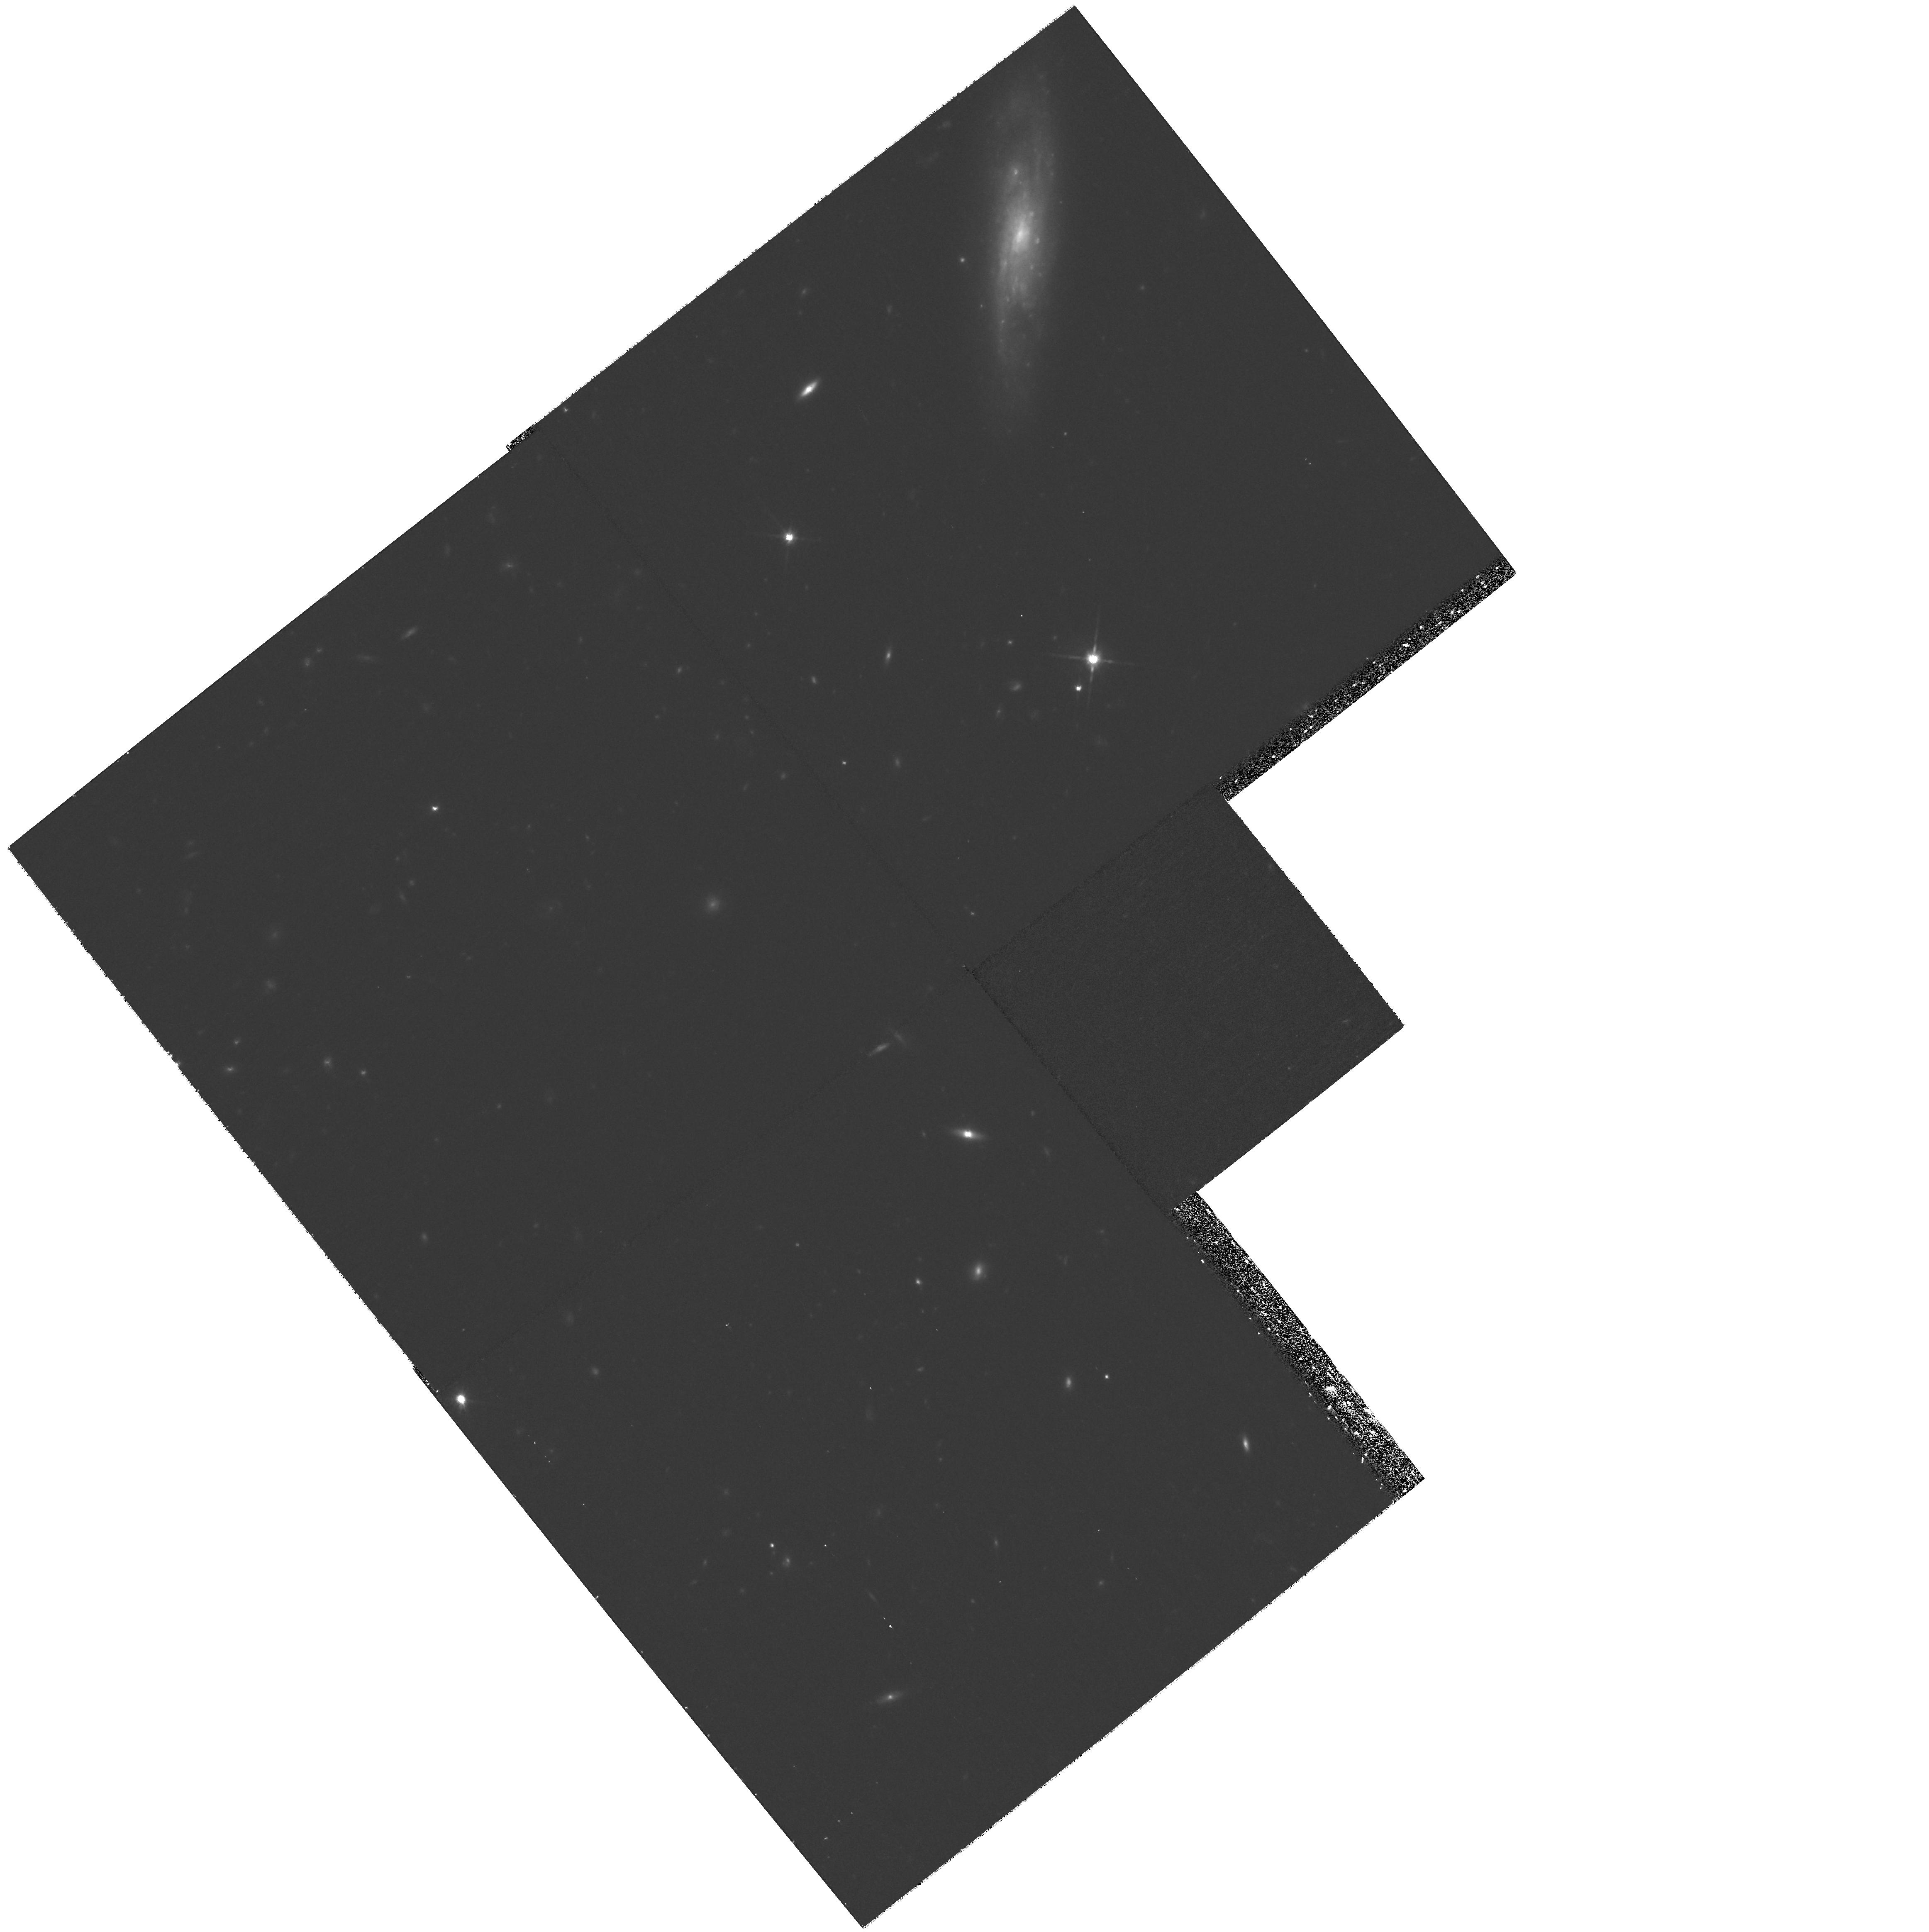
Target: ISCS49. Instrument: WFPC2/PC. Filter: F814W. Exposure: 1.3 h. Observation ID: hst_11002_11_wfpc2_pc_f814w_u9st11

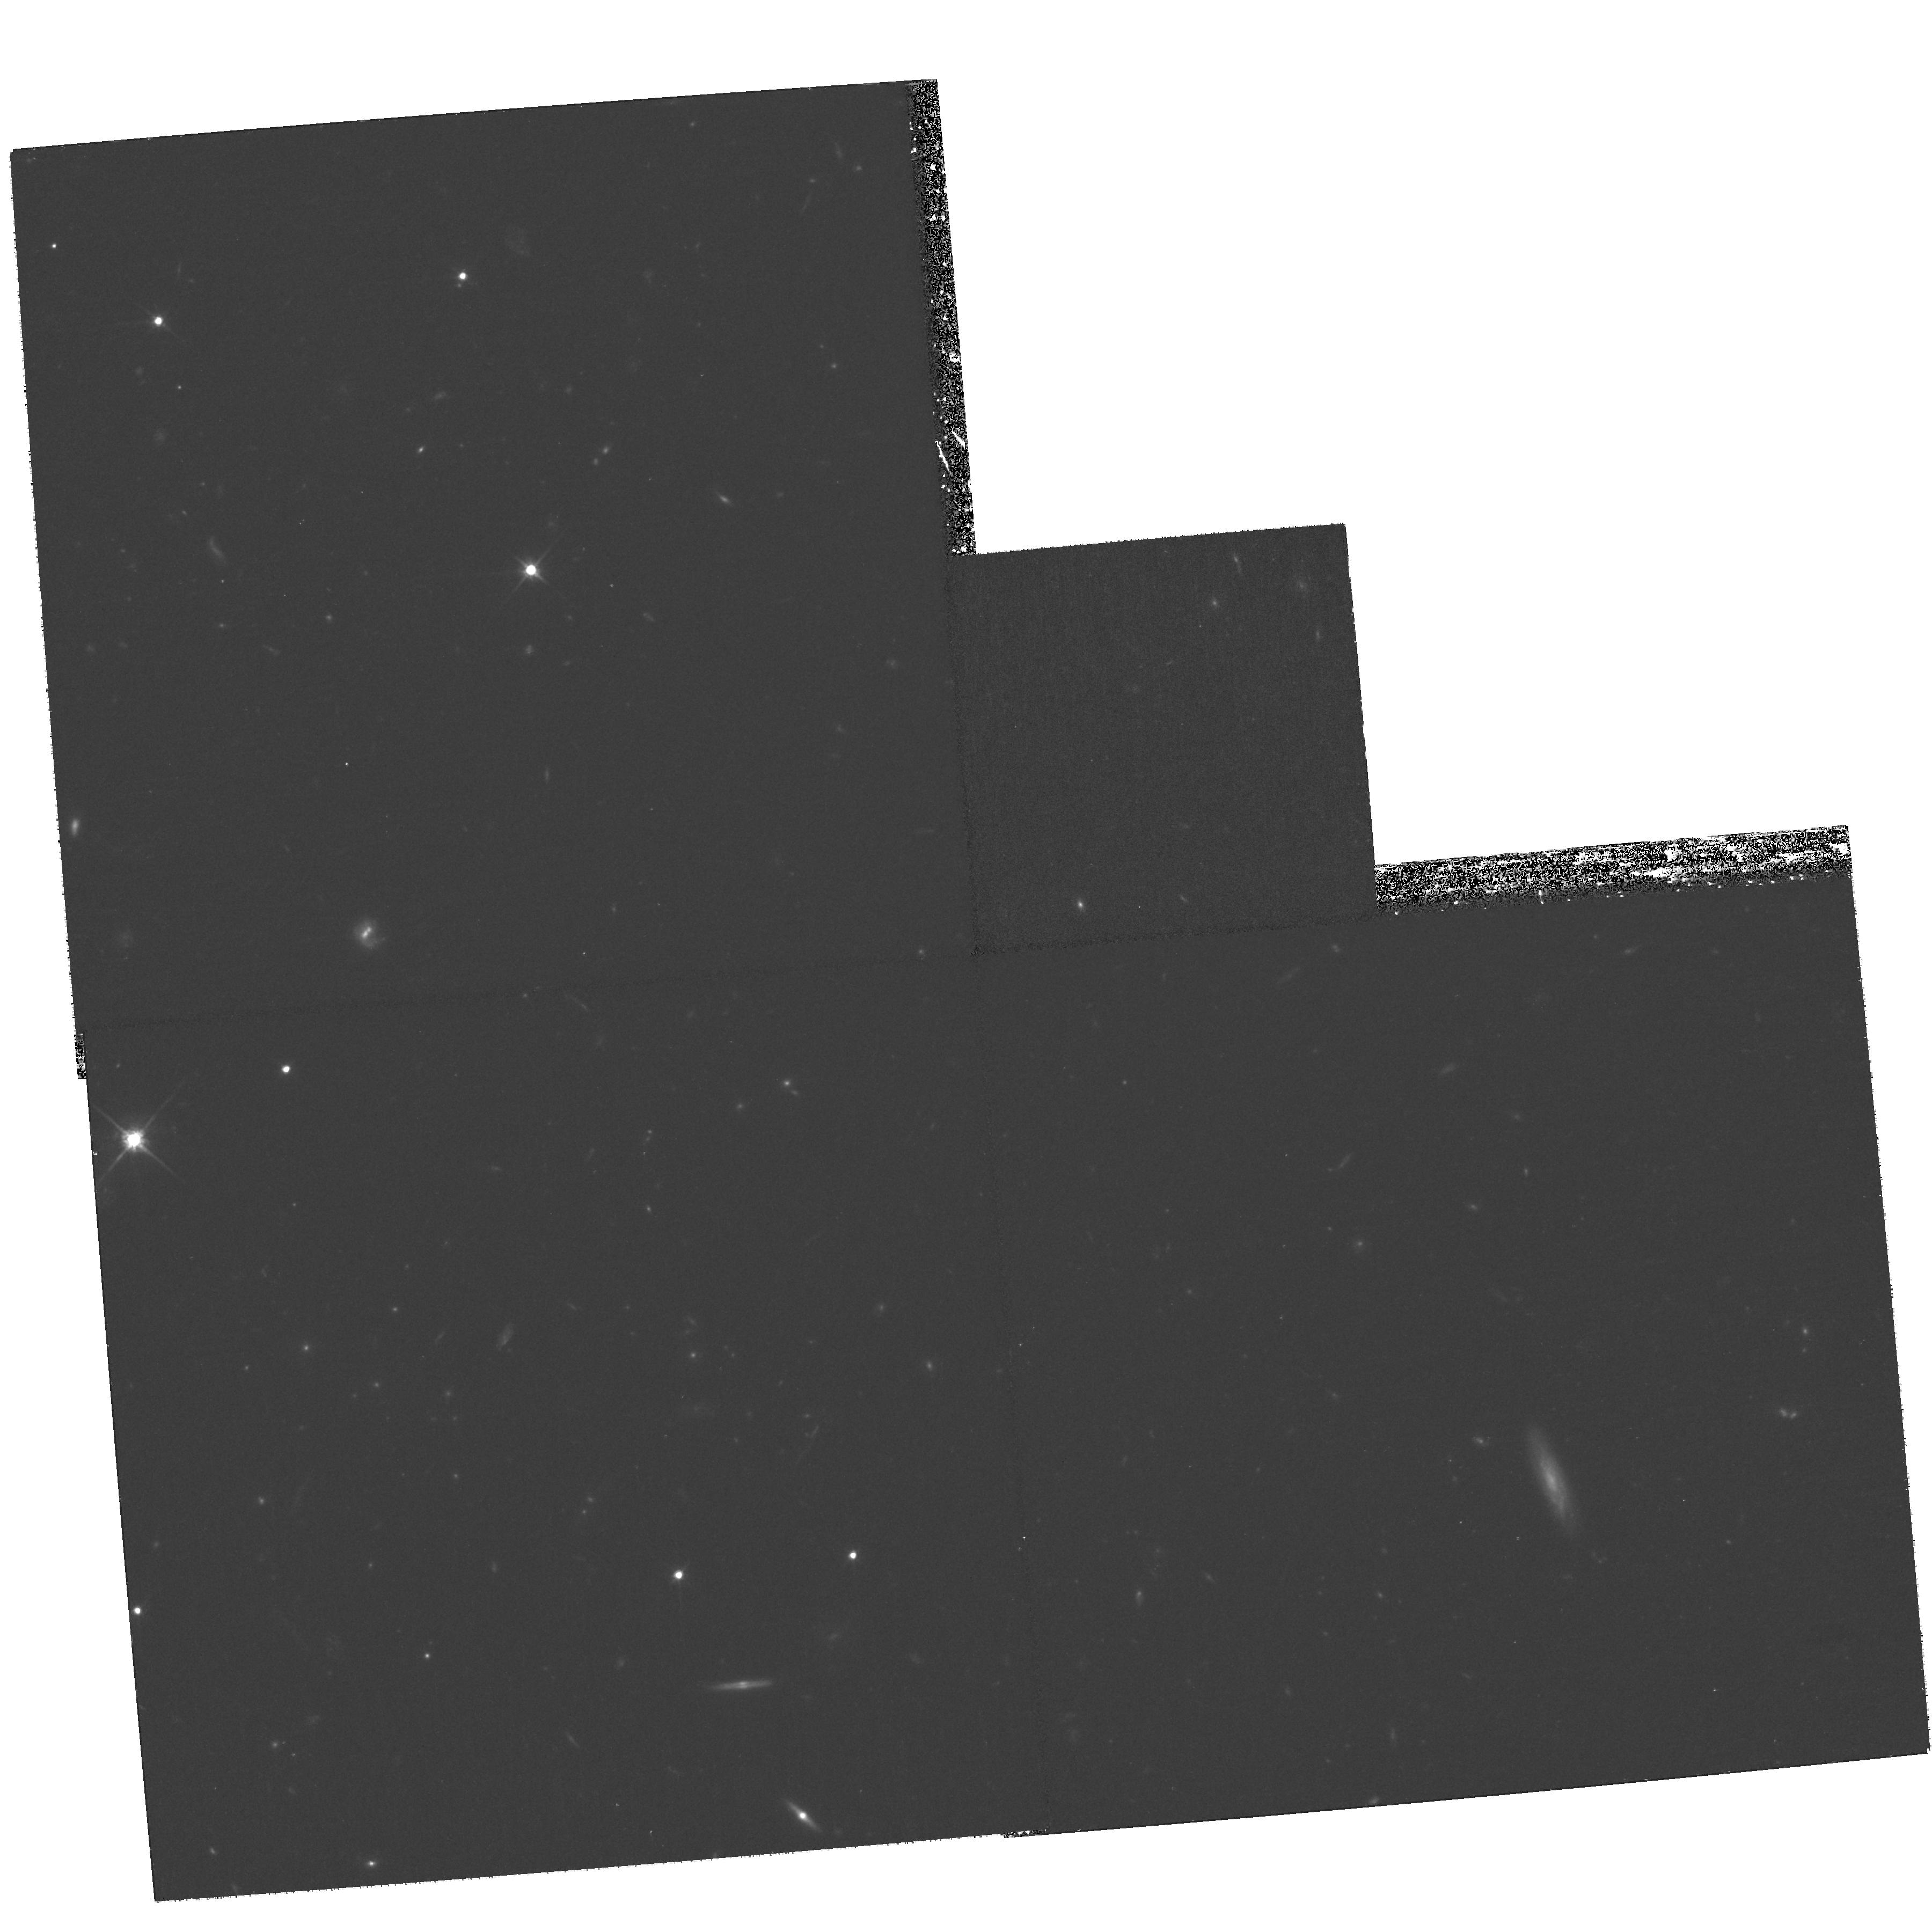
Target: ISCS15. Instrument: WFPC2/PC. Filter: F814W. Exposure: 1.3 h. Observation ID: hst_11002_10_wfpc2_pc_f814w_u9st10

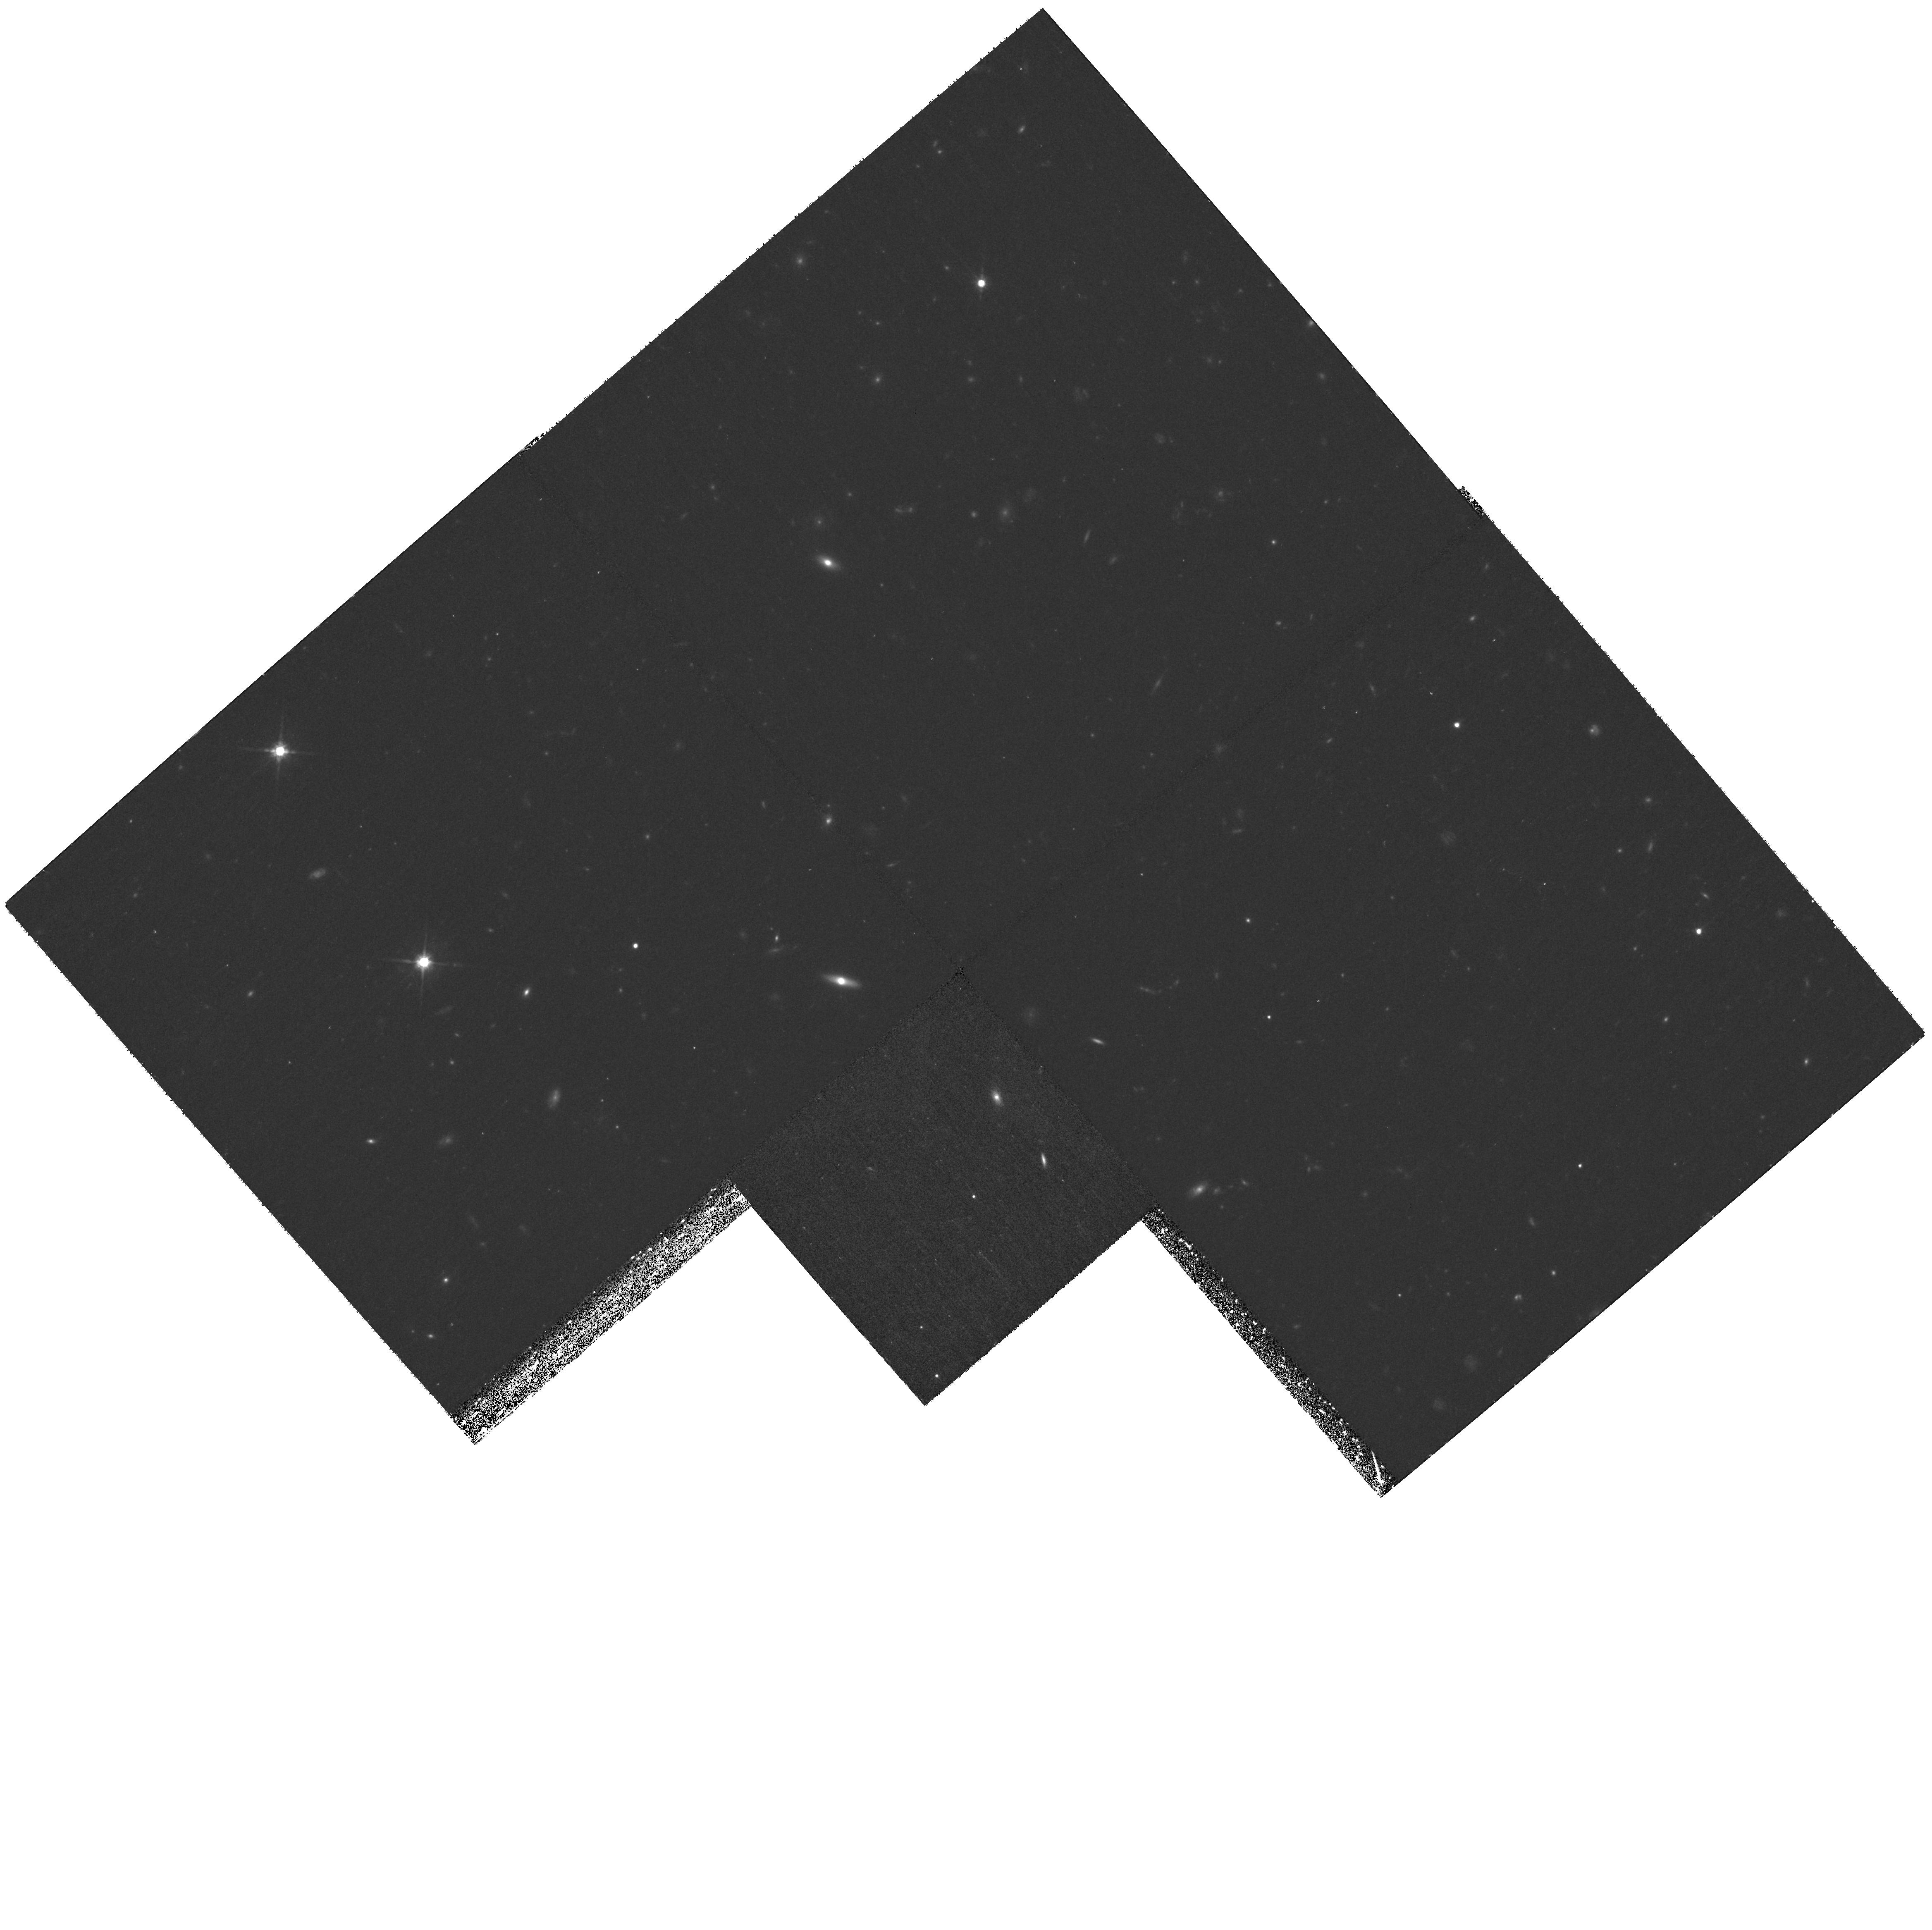
Target: ISCS33. Instrument: WFPC2/PC. Filter: F814W. Exposure: 1.3 h. Observation ID: hst_11002_13_wfpc2_pc_f814w_u9st13

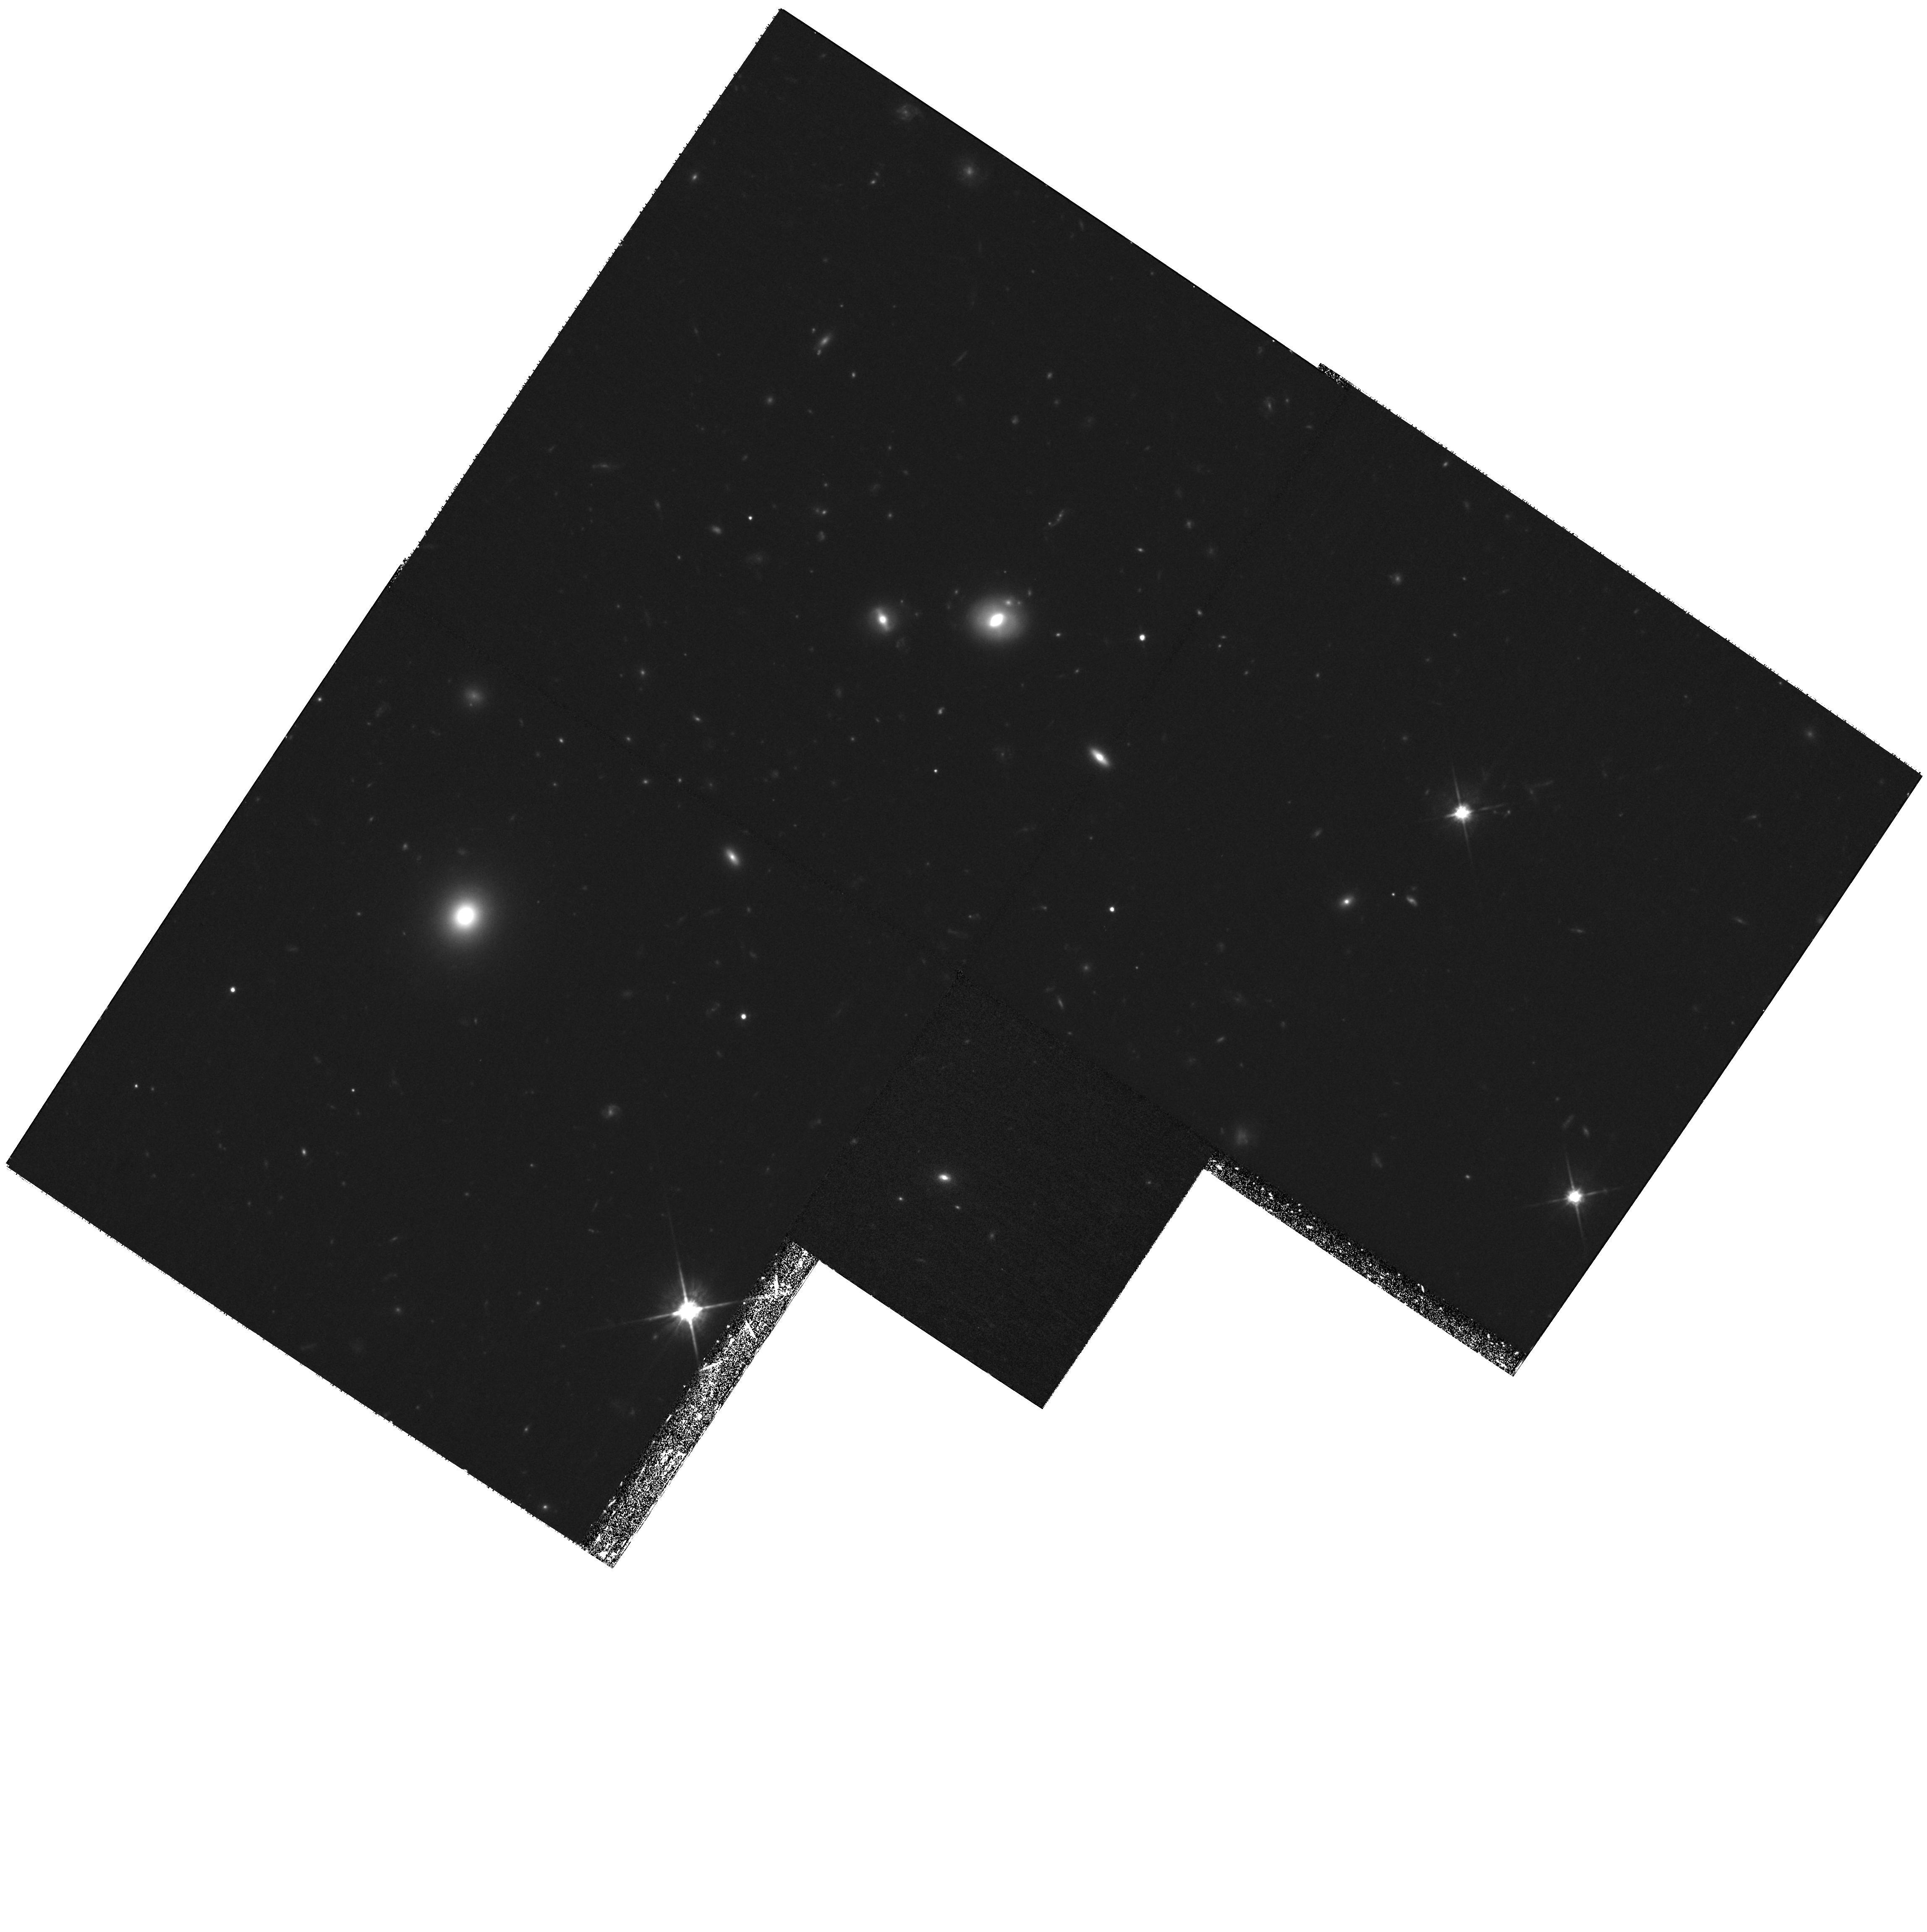
Target: ISCS39. Instrument: WFPC2/PC. Filter: F814W. Exposure: 2 h. Observation ID: hst_11002_04_wfpc2_pc_f814w_u9st04

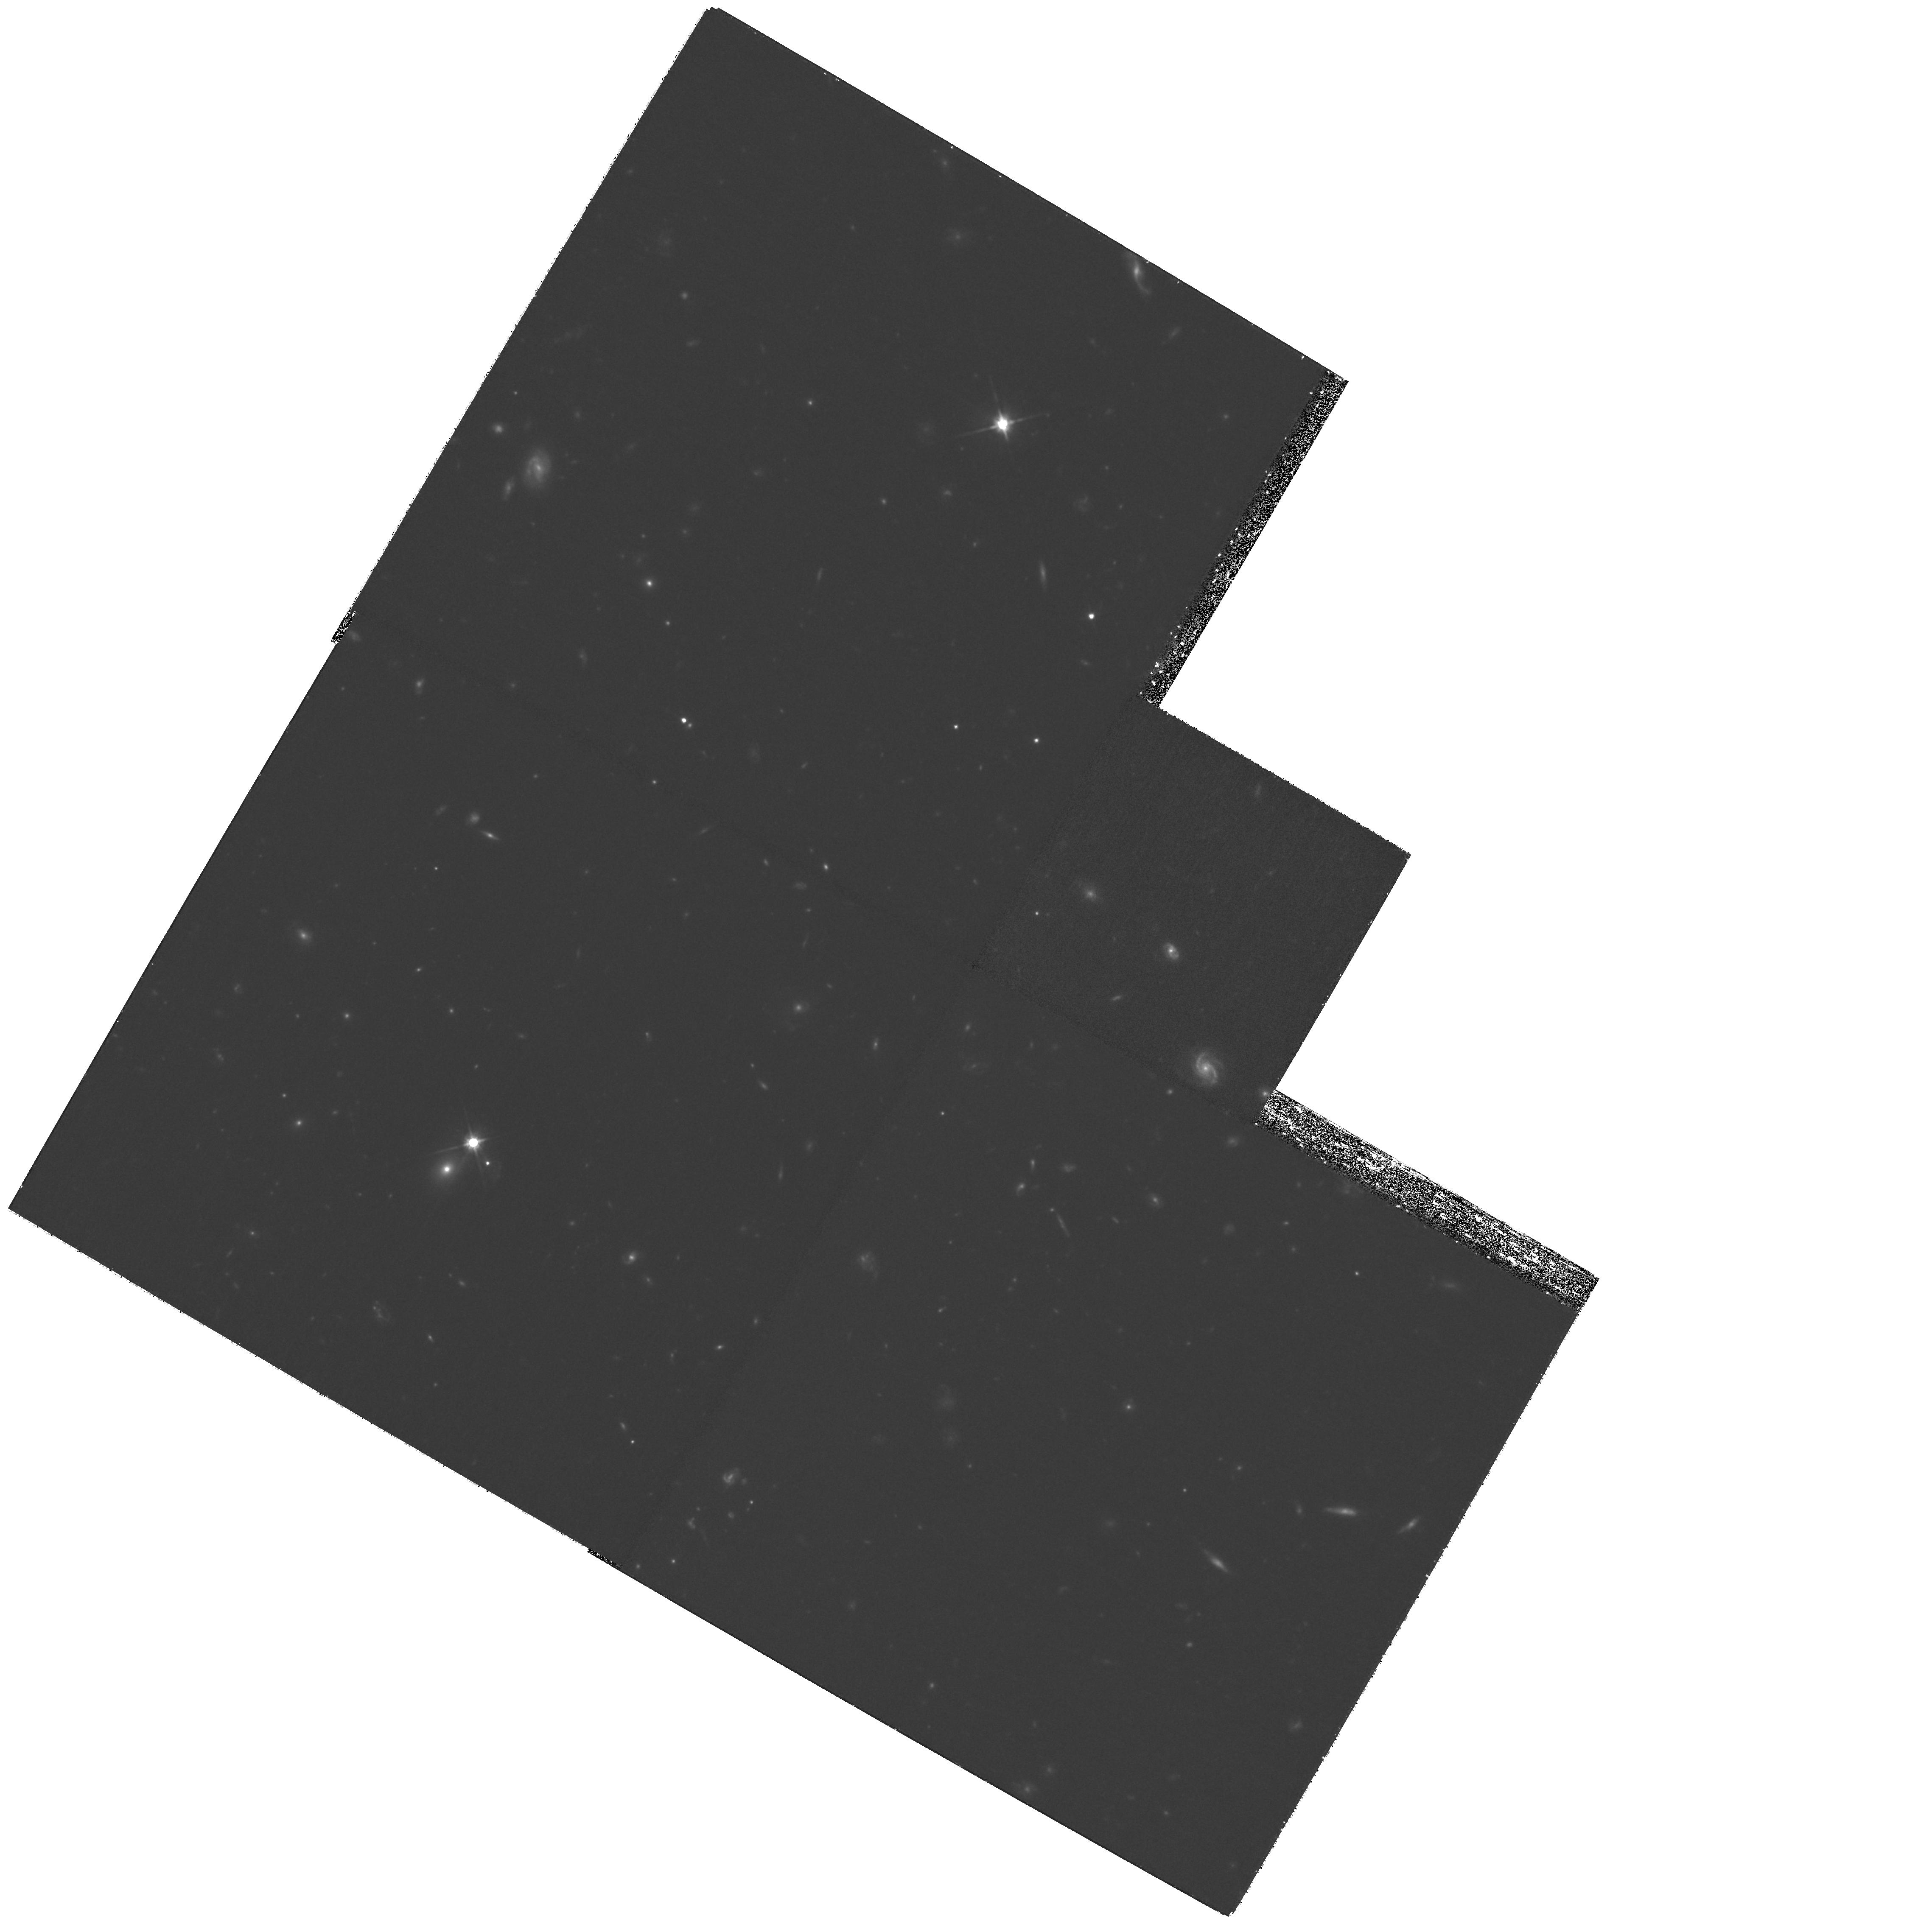
Target: ISCS87. Instrument: WFPC2/PC. Filter: F814W. Exposure: 2.7 h. Observation ID: hst_11002_09_wfpc2_pc_f814w_u9st09

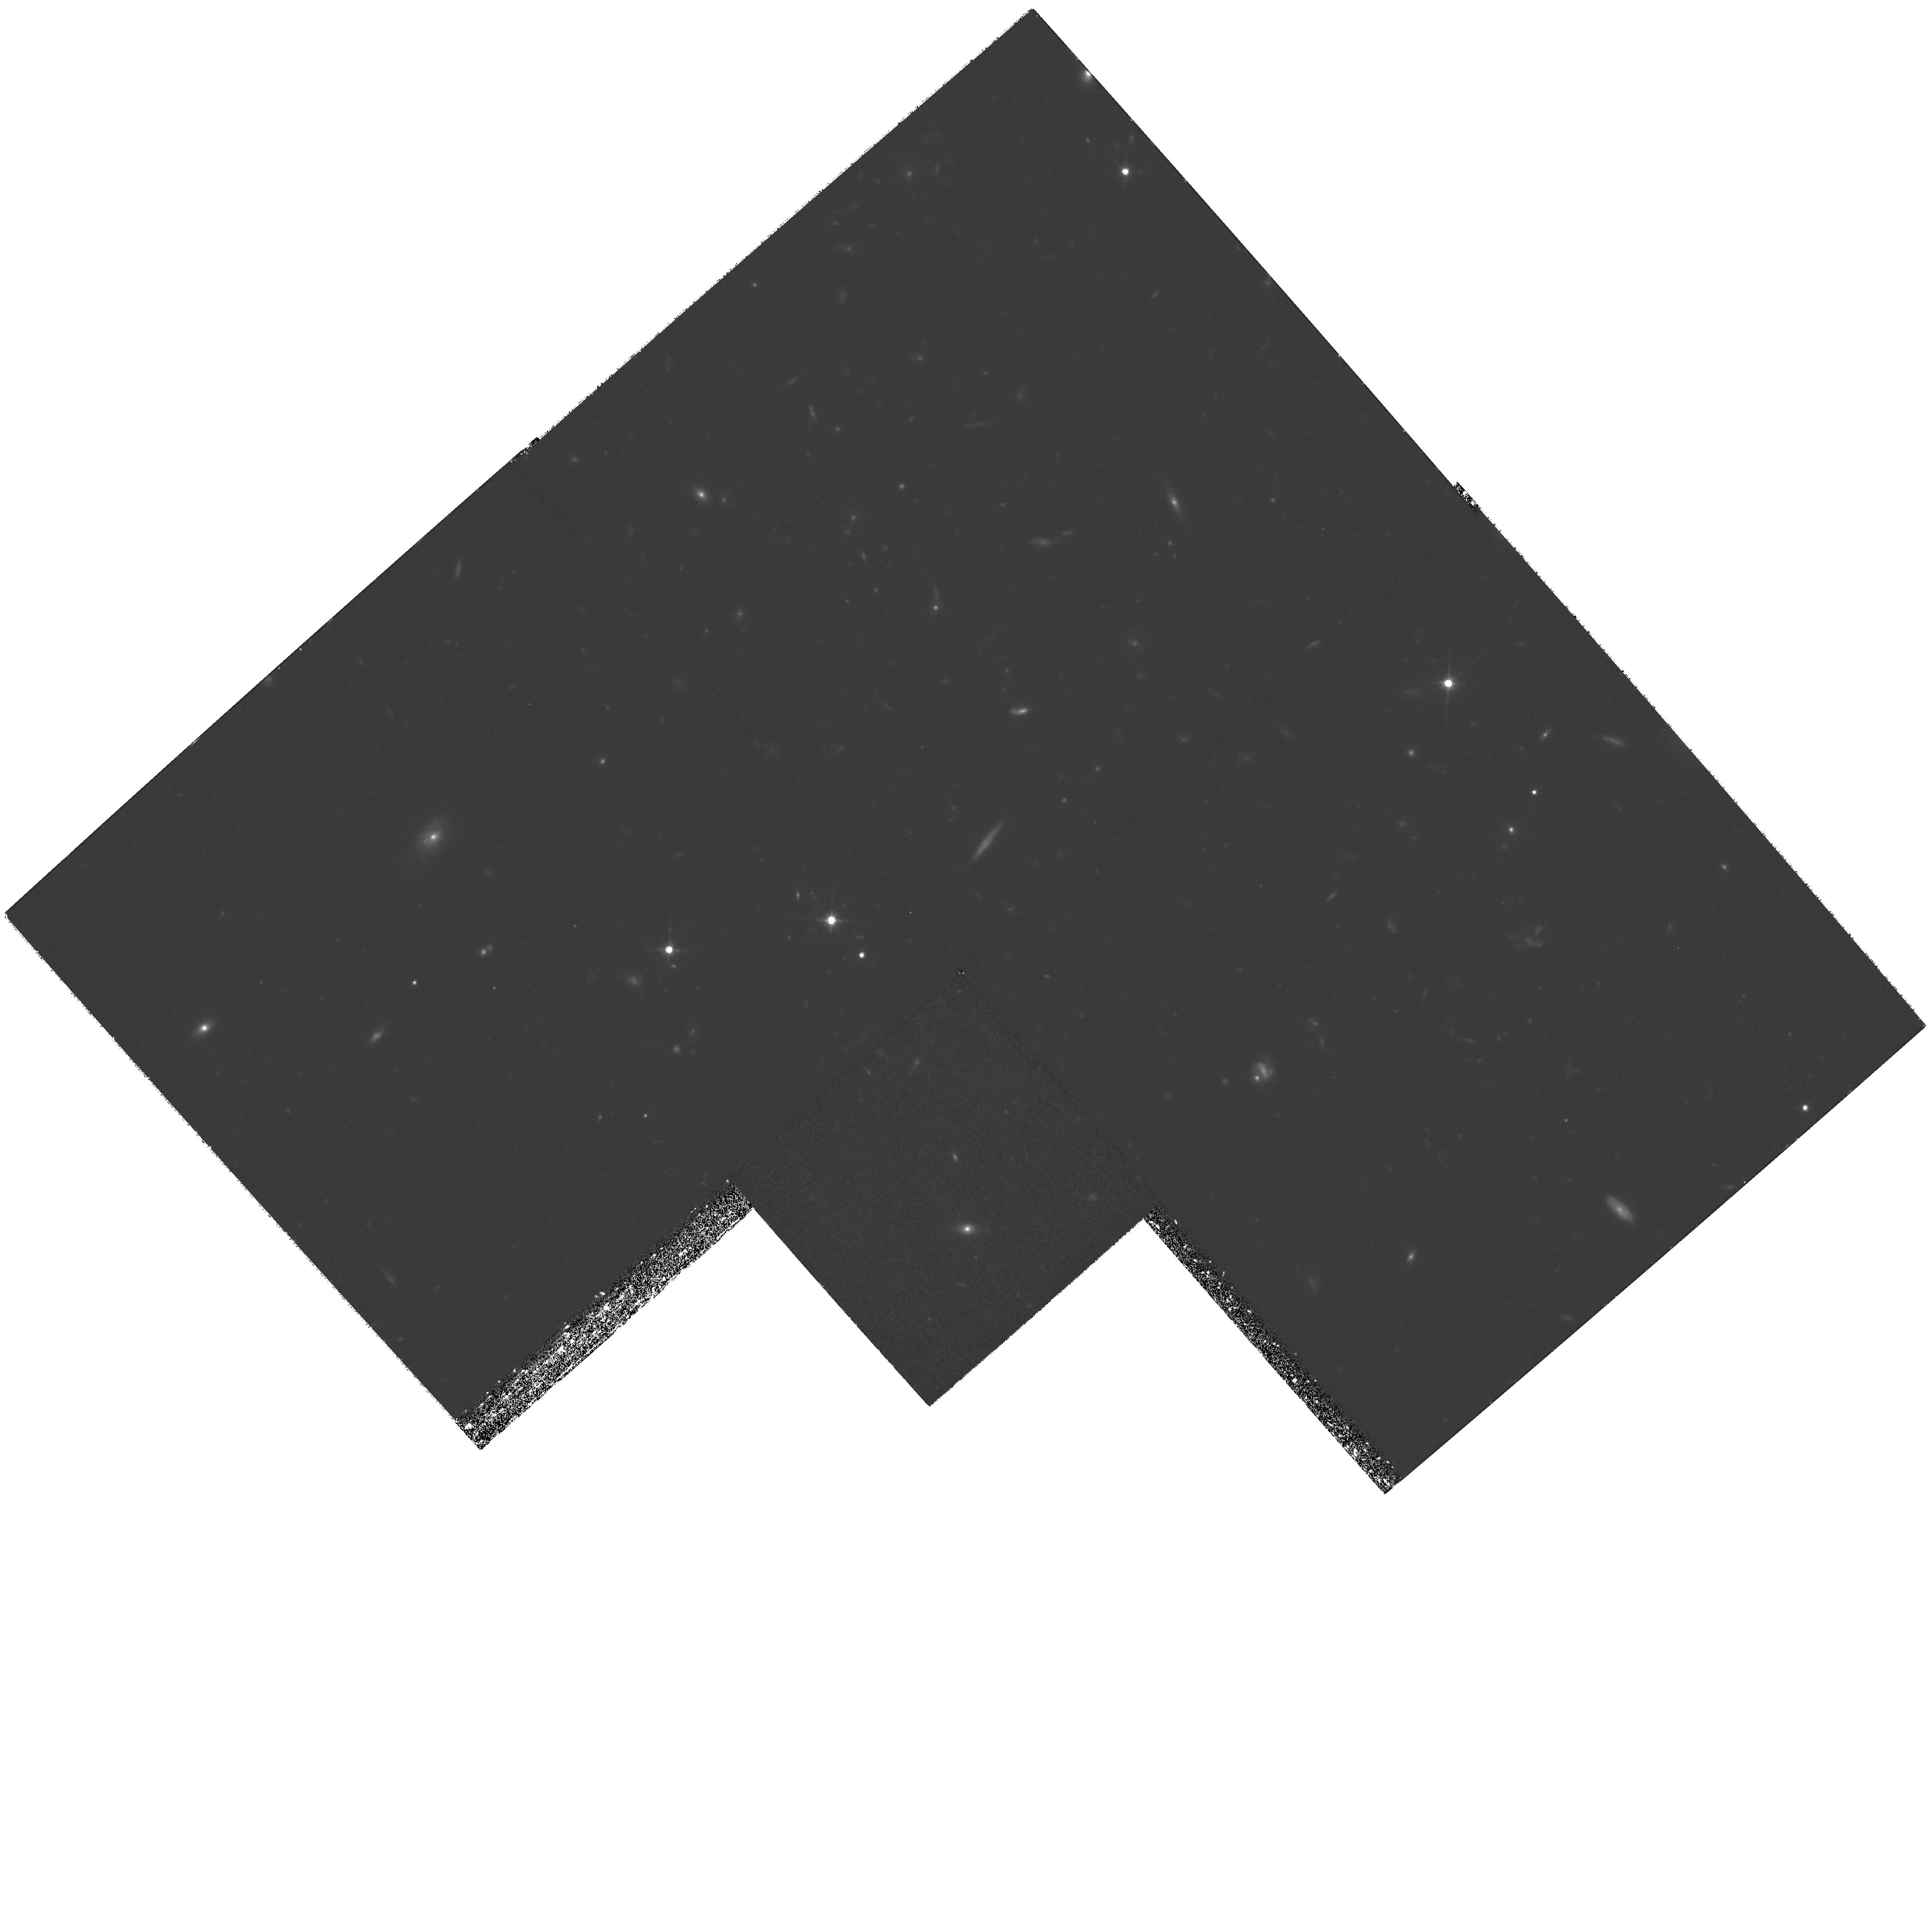
Target: ISCS20. Instrument: WFPC2/PC. Filter: F814W. Exposure: 2 h. Observation ID: hst_11002_03_wfpc2_pc_f814w_u9st03

A Census of LIRGs in Clusters of Galaxies in the First Half of the Universe from the IRAC Shallow Survey (PI: Eisenhardt, Peter)

The incidence of LIRGs and ULIRGs is roughly two orders of magnitude higher in the field at redshift z > 1, and at these redshifts such objects dominate the global star formation activity. Mergers which fuel such activity might be expected to enhance the frequency of LIRGs in dense environments. We propose to use MIPS to obtain a census of LIRGs in z > 1 galaxy clusters from a well defined sample found in the IRAC Shallow Survey. Supporting IRAC and HST ACS data are also requested.